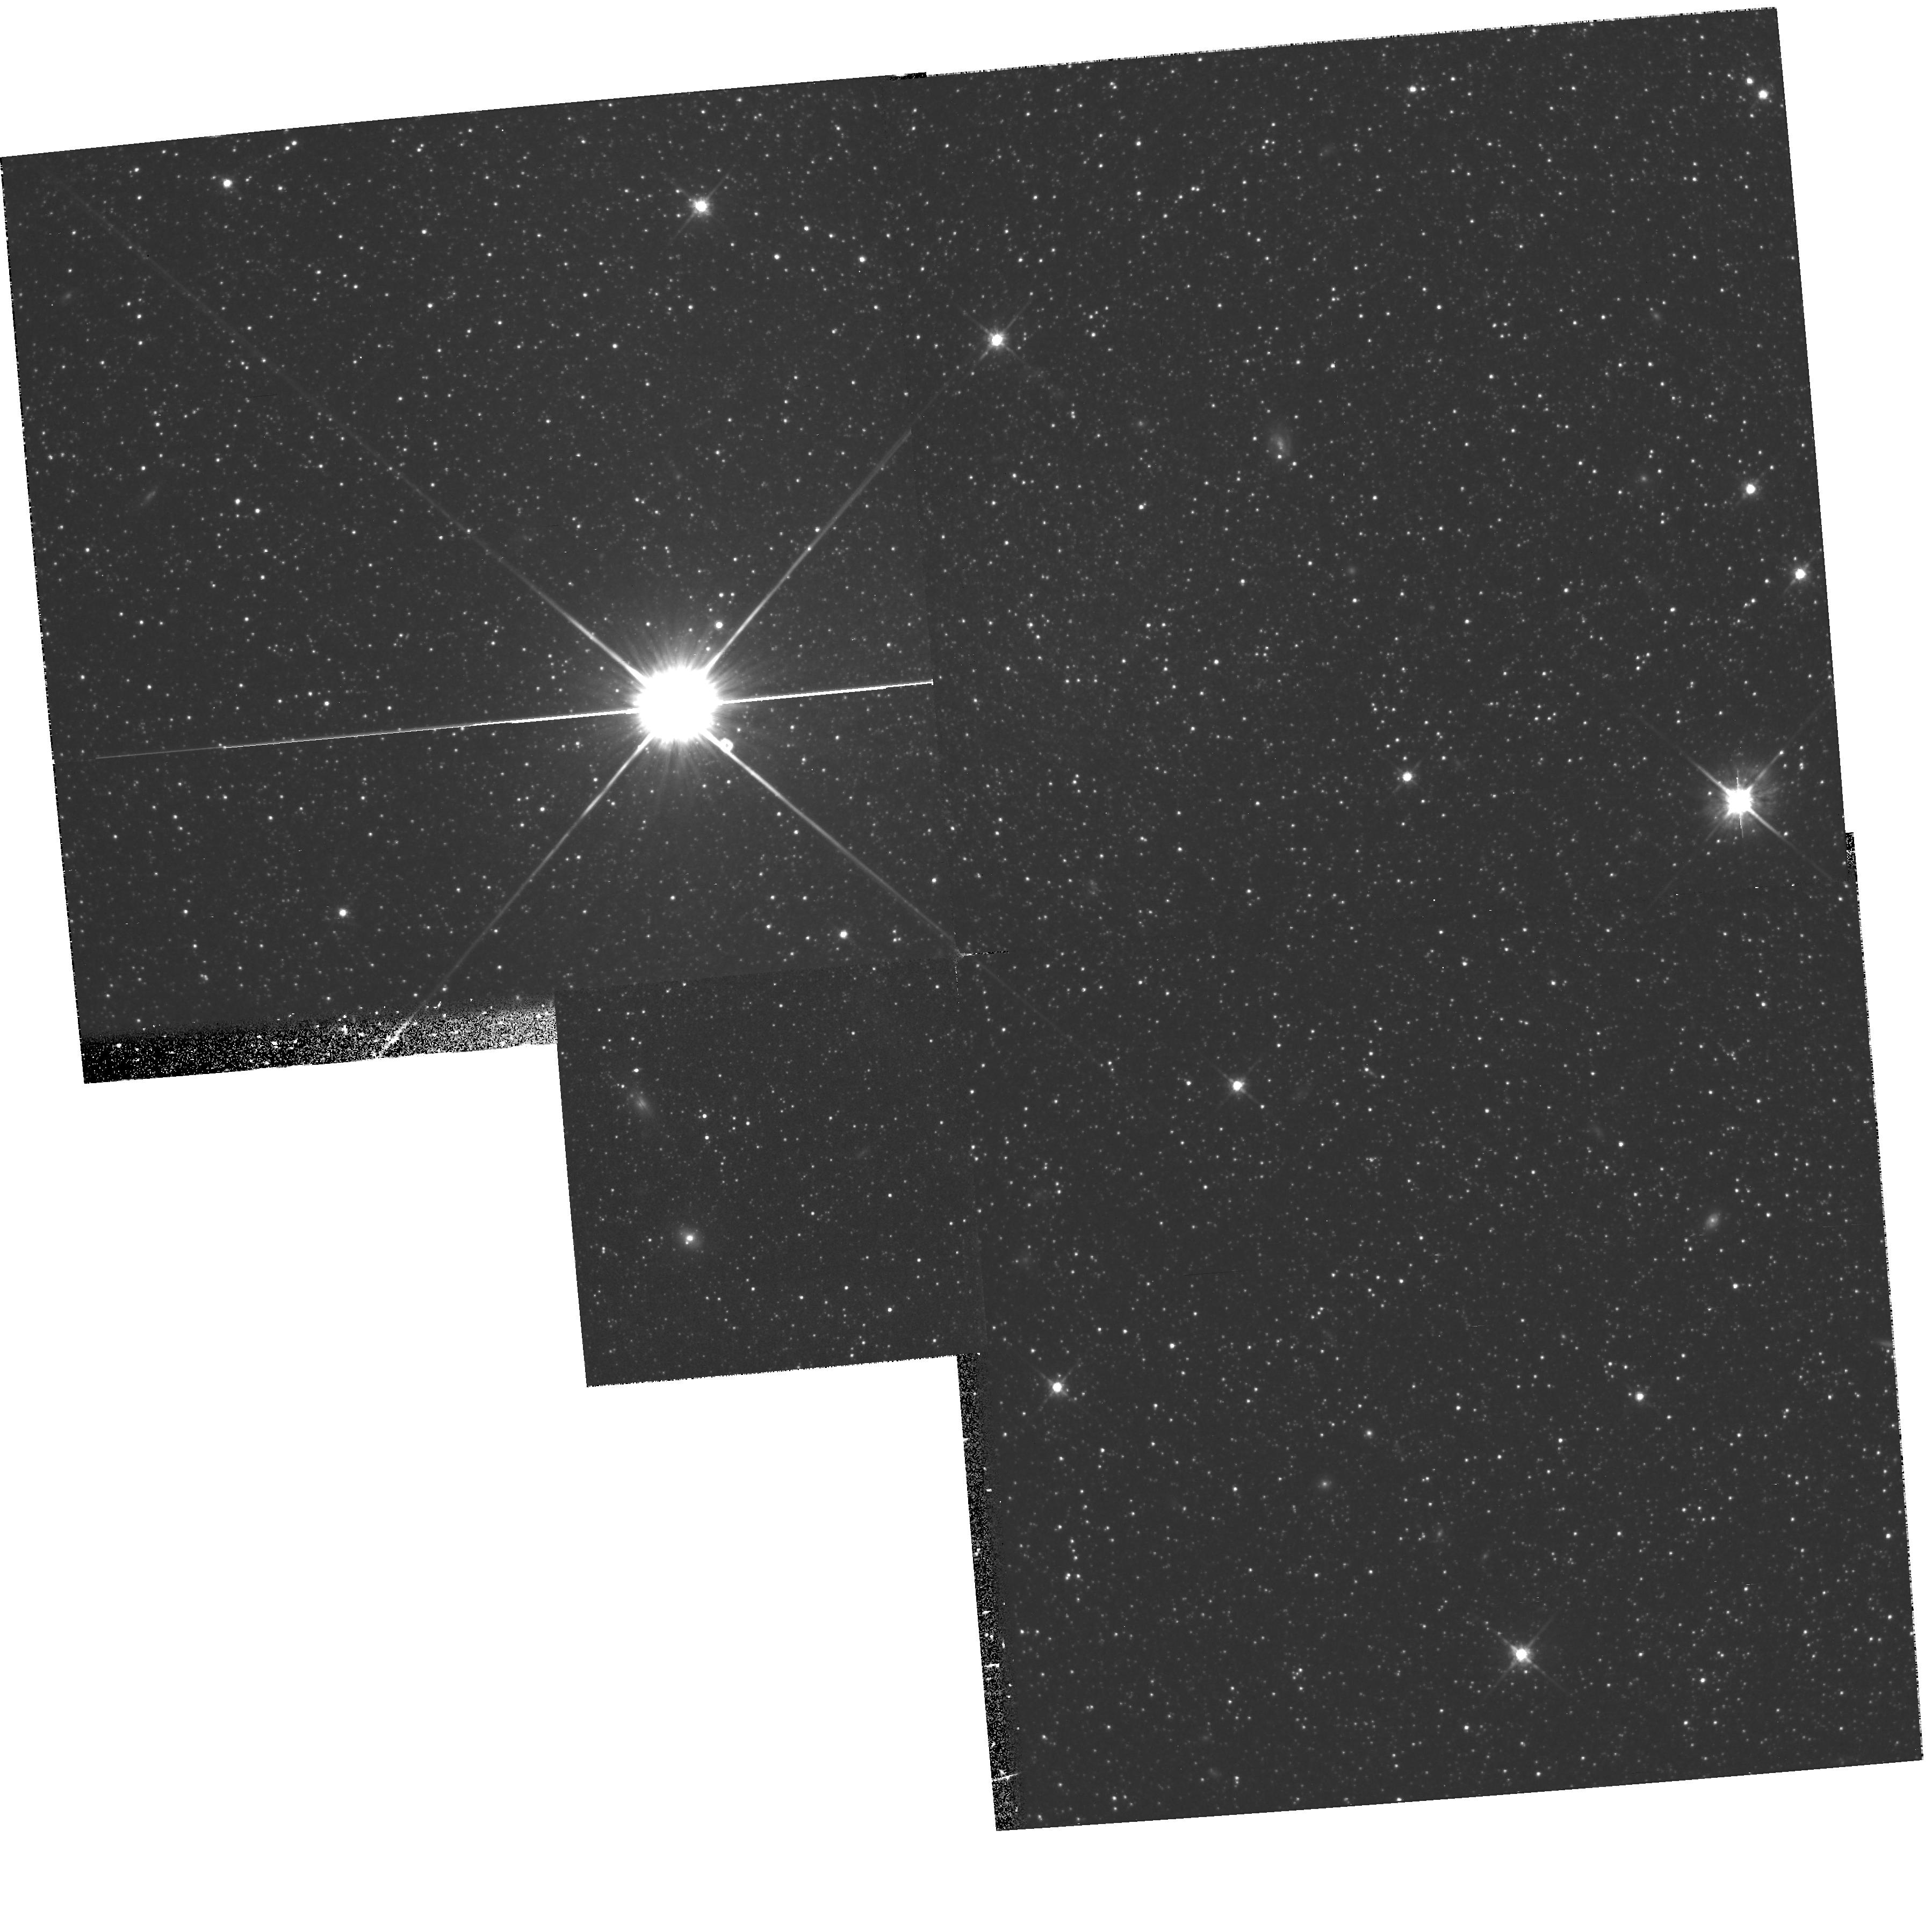
Target: ANDROMEDA-IV
Instrument: WFPC2/PC
Filter: F814W
Exposure: 1.7 h
Observation ID: hst_6734_01_wfpc2_pc_f814w_u3yk01

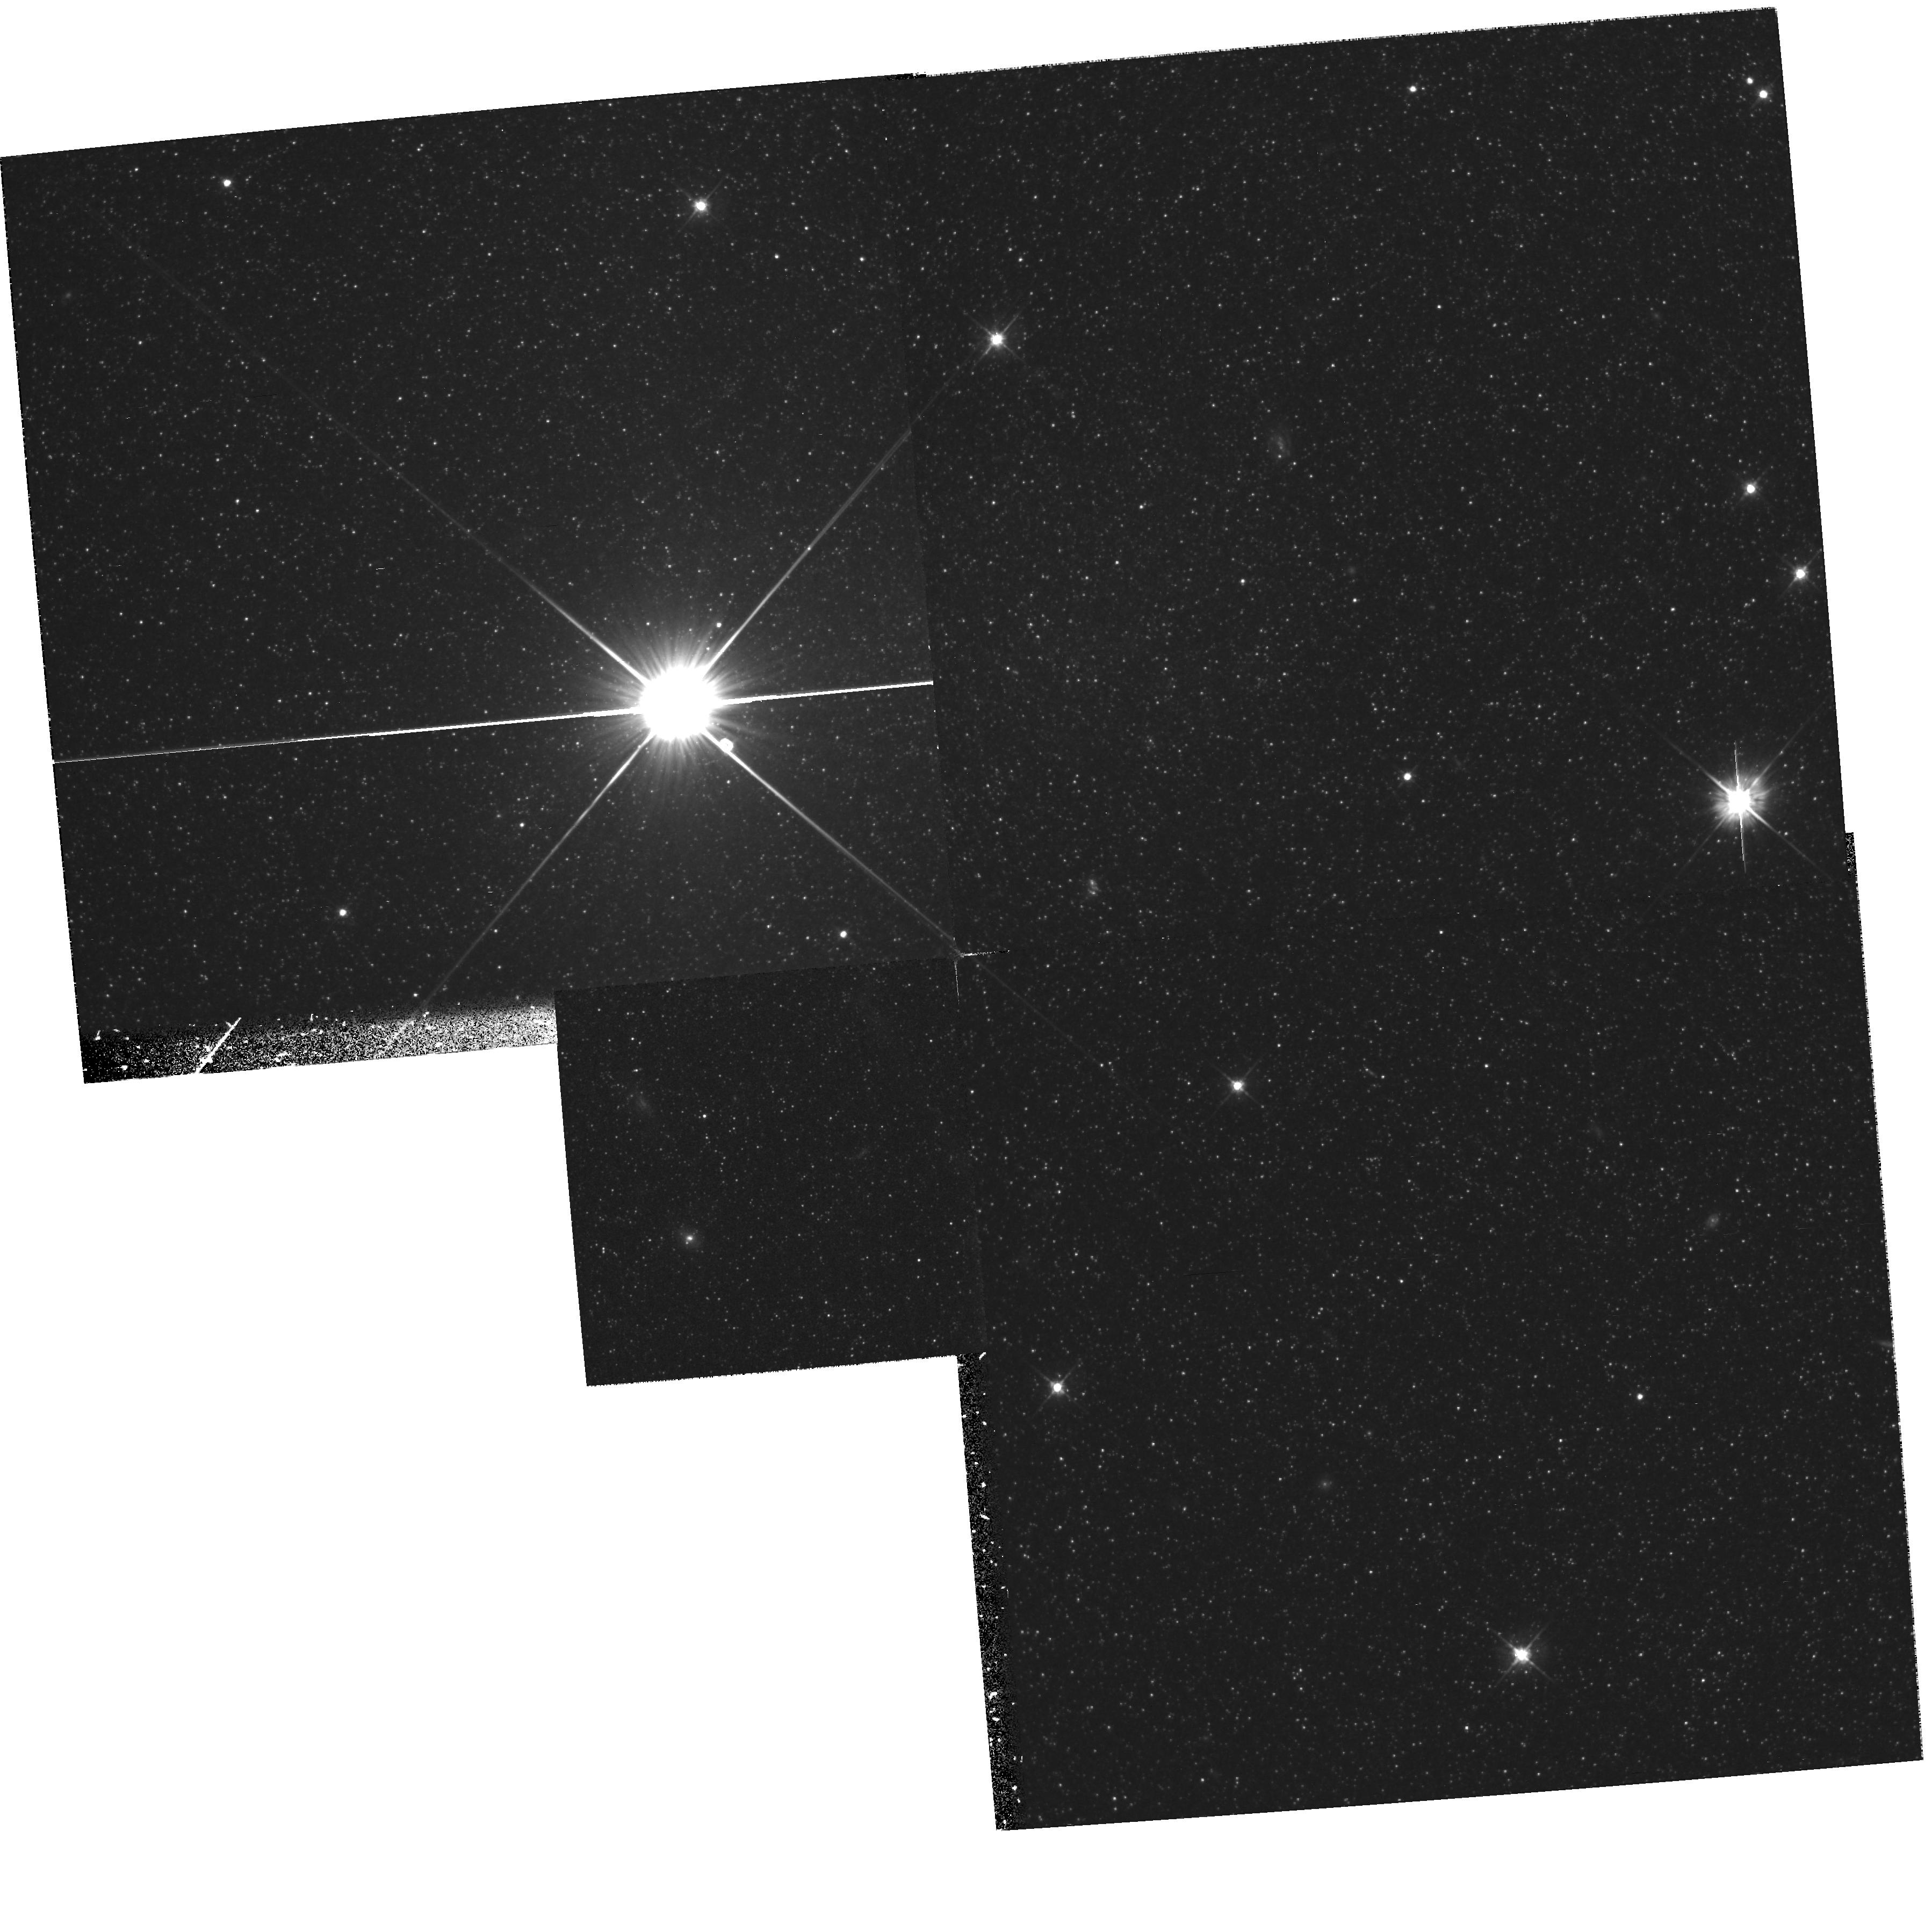
Target: ANDROMEDA-IV
Instrument: WFPC2/PC
Filter: F555W
Exposure: 1.7 h
Observation ID: hst_6734_01_wfpc2_pc_f555w_u3yk01

REVEALING THE STELLAR POPULATION{S} OF ANDROMEDA IV (PI: Ferguson, Annette)

Andromeda IV is an enigmatic object, first identified by van den Bergh (1972), during his photographic survey for dwarf spheroidal galaxy companions to M31, as either an `old star cloud' in the outer disk of M31, or possibly a background dwarf galaxy. We here propose deep WFPC2 V and I imaging of And IV to V>~ 27, which will resolve stars down to M_V ~ +3, and determine main sequence turnoffs of <~ 5 * 10^9yr. The mean color of the red giant branch will provide a mean metallicity estimate, while the width constrains the dispersion in metallicity. The AGB and BHB stars provide further age and metallicity constraints. A reliable distance is necessary to establish the location of And IV in the M31 disk; this will be obtained from the I--band magnitude of the tip of the RGB. Ground-based observations are hampered by the proximity of a relatively bright star and by the combination of faintness and crowding in And IV. The extant ground-based CCD photometry for this object, to V ~ 23 (Jones 1993), have been interpreted as representing a young population with a narrow range of ages, an `unusually large' open cluster. And IV may be large enough that it could represent the transition stage between a single-age star cluster, and a self-enriched, many-generation stellar system. If indeed in the disk of M31, And IV lies beyond 4 disk scalelengths, a typical `edge' of optical disks. It thus could provide a unique example of a large star cluster in the outer regions of a disk, where there is little on-going or past star formation.